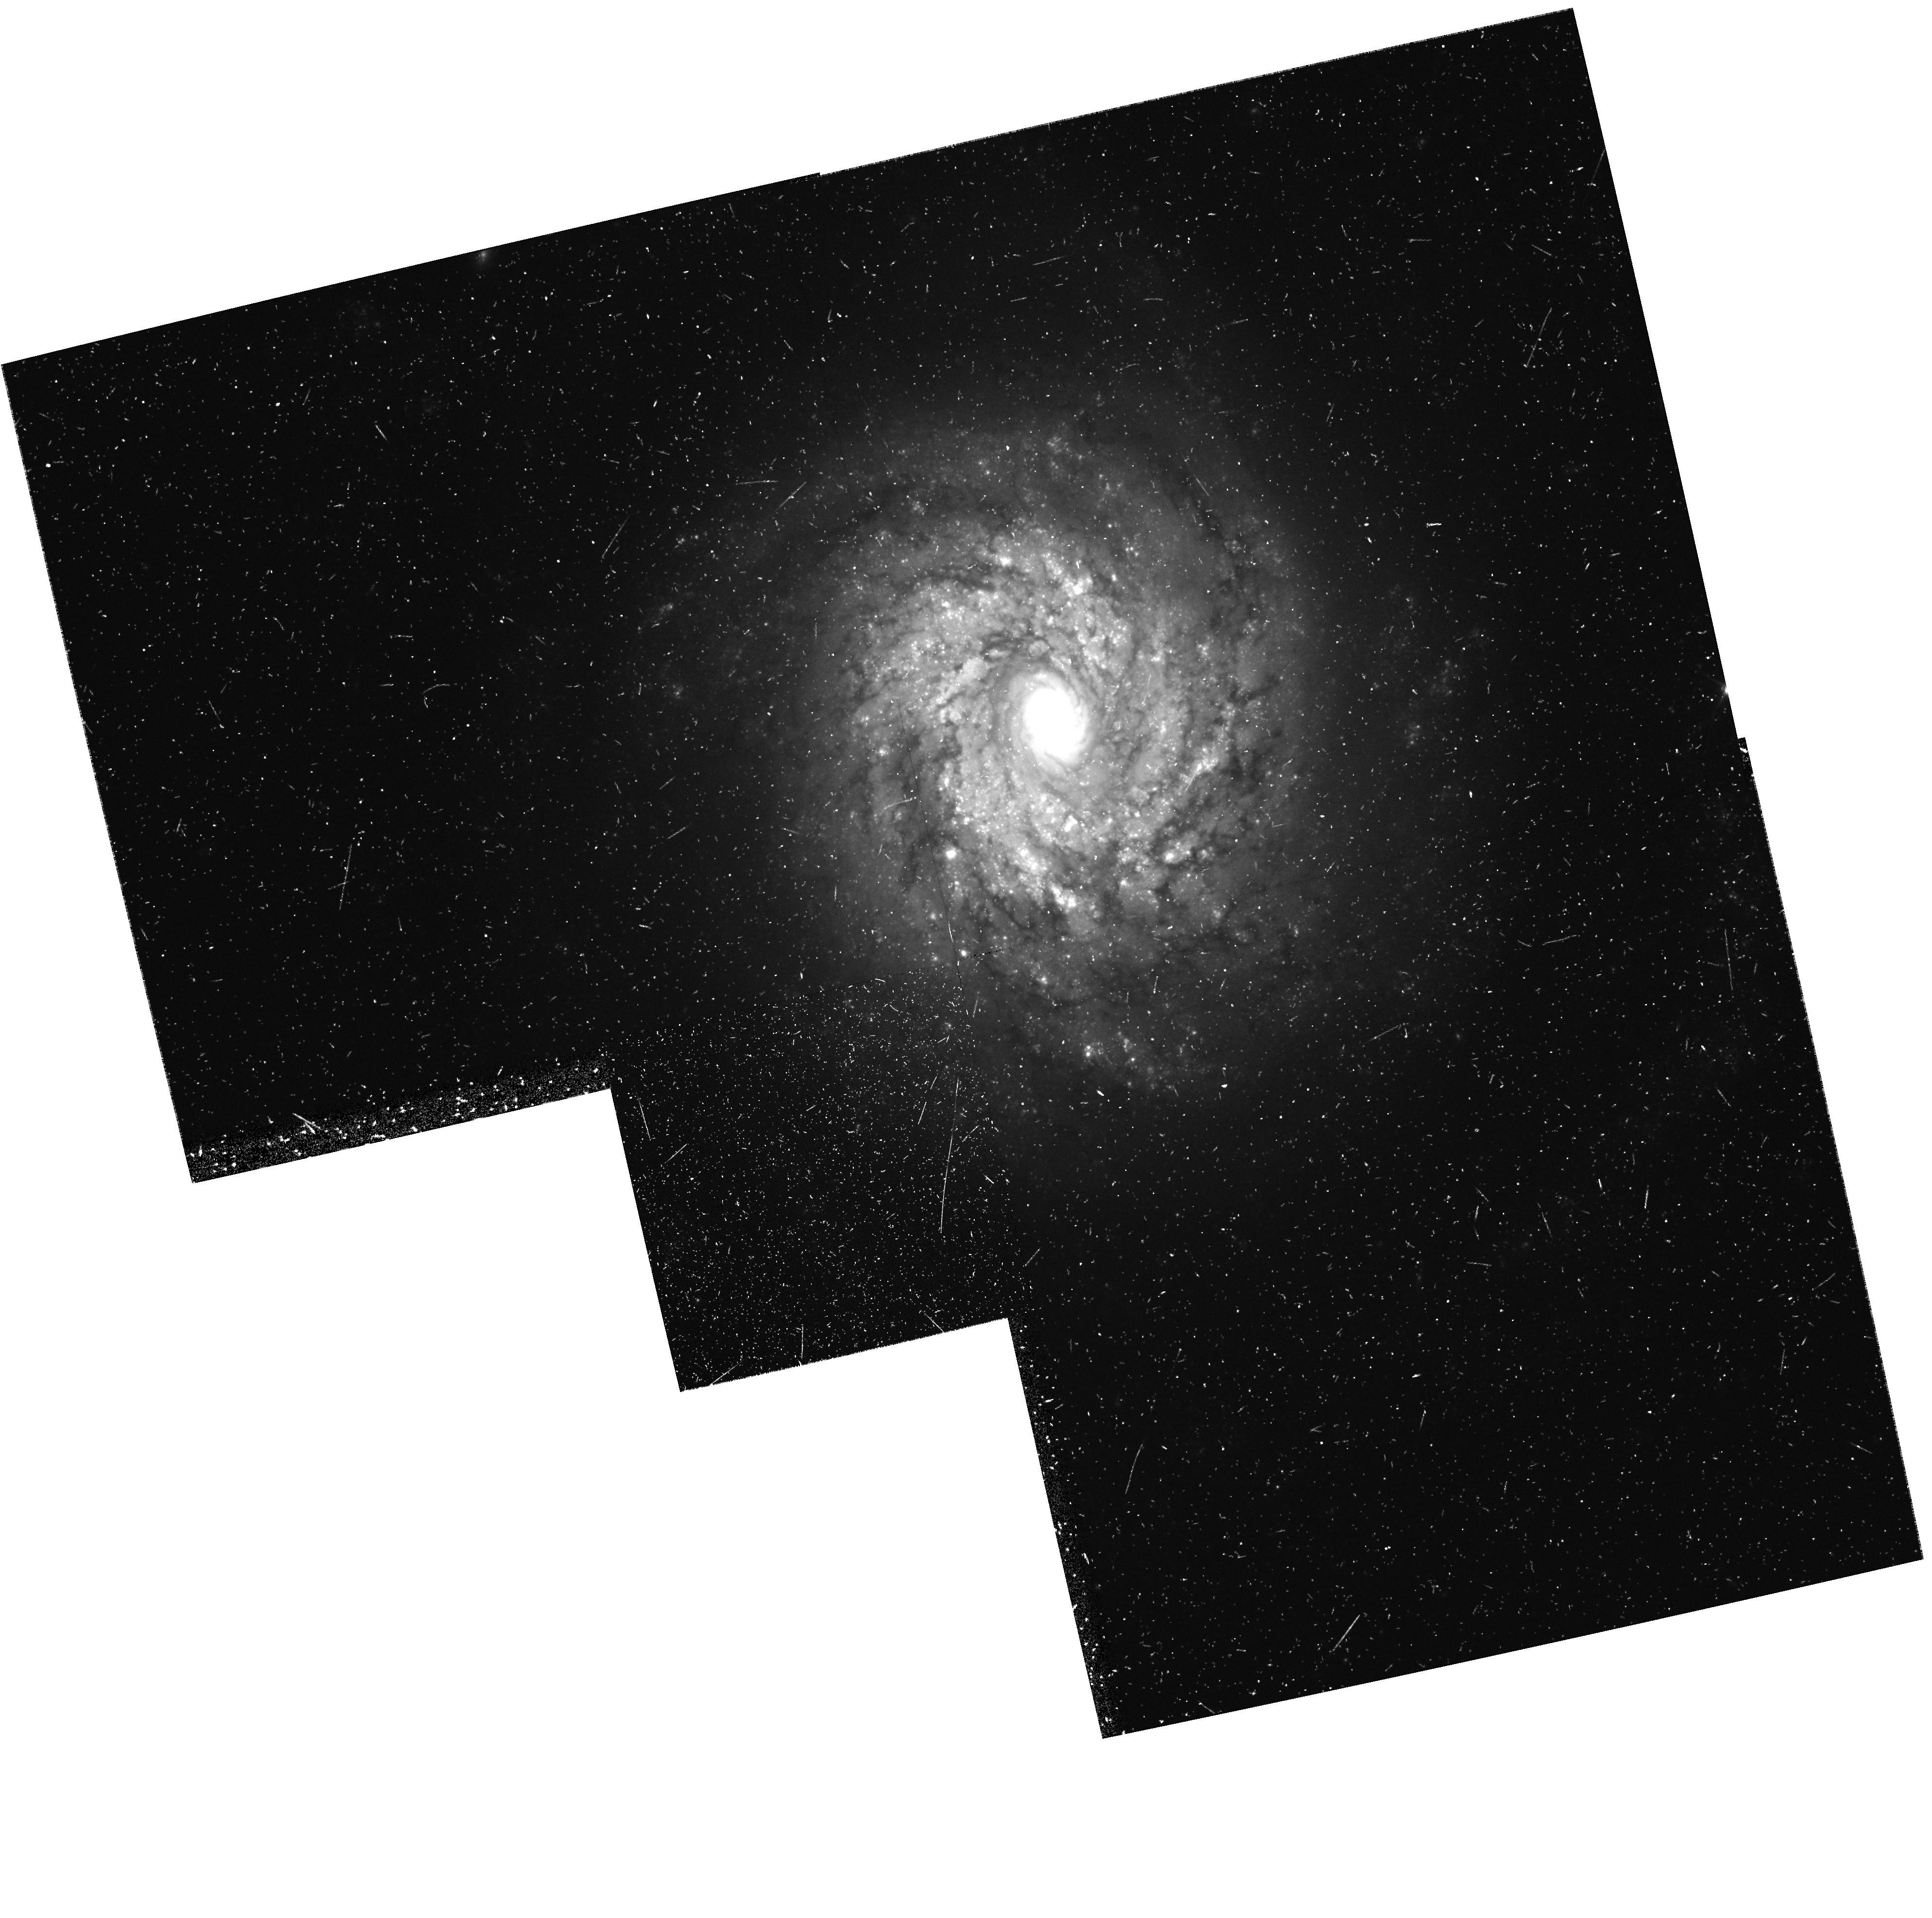
Target: NGC3982. Instrument: WFPC2/PC. Filter: F555W. Exposure: 42 min. Observation ID: hst_8100_12_wfpc2_pc_f555w_u5ky12

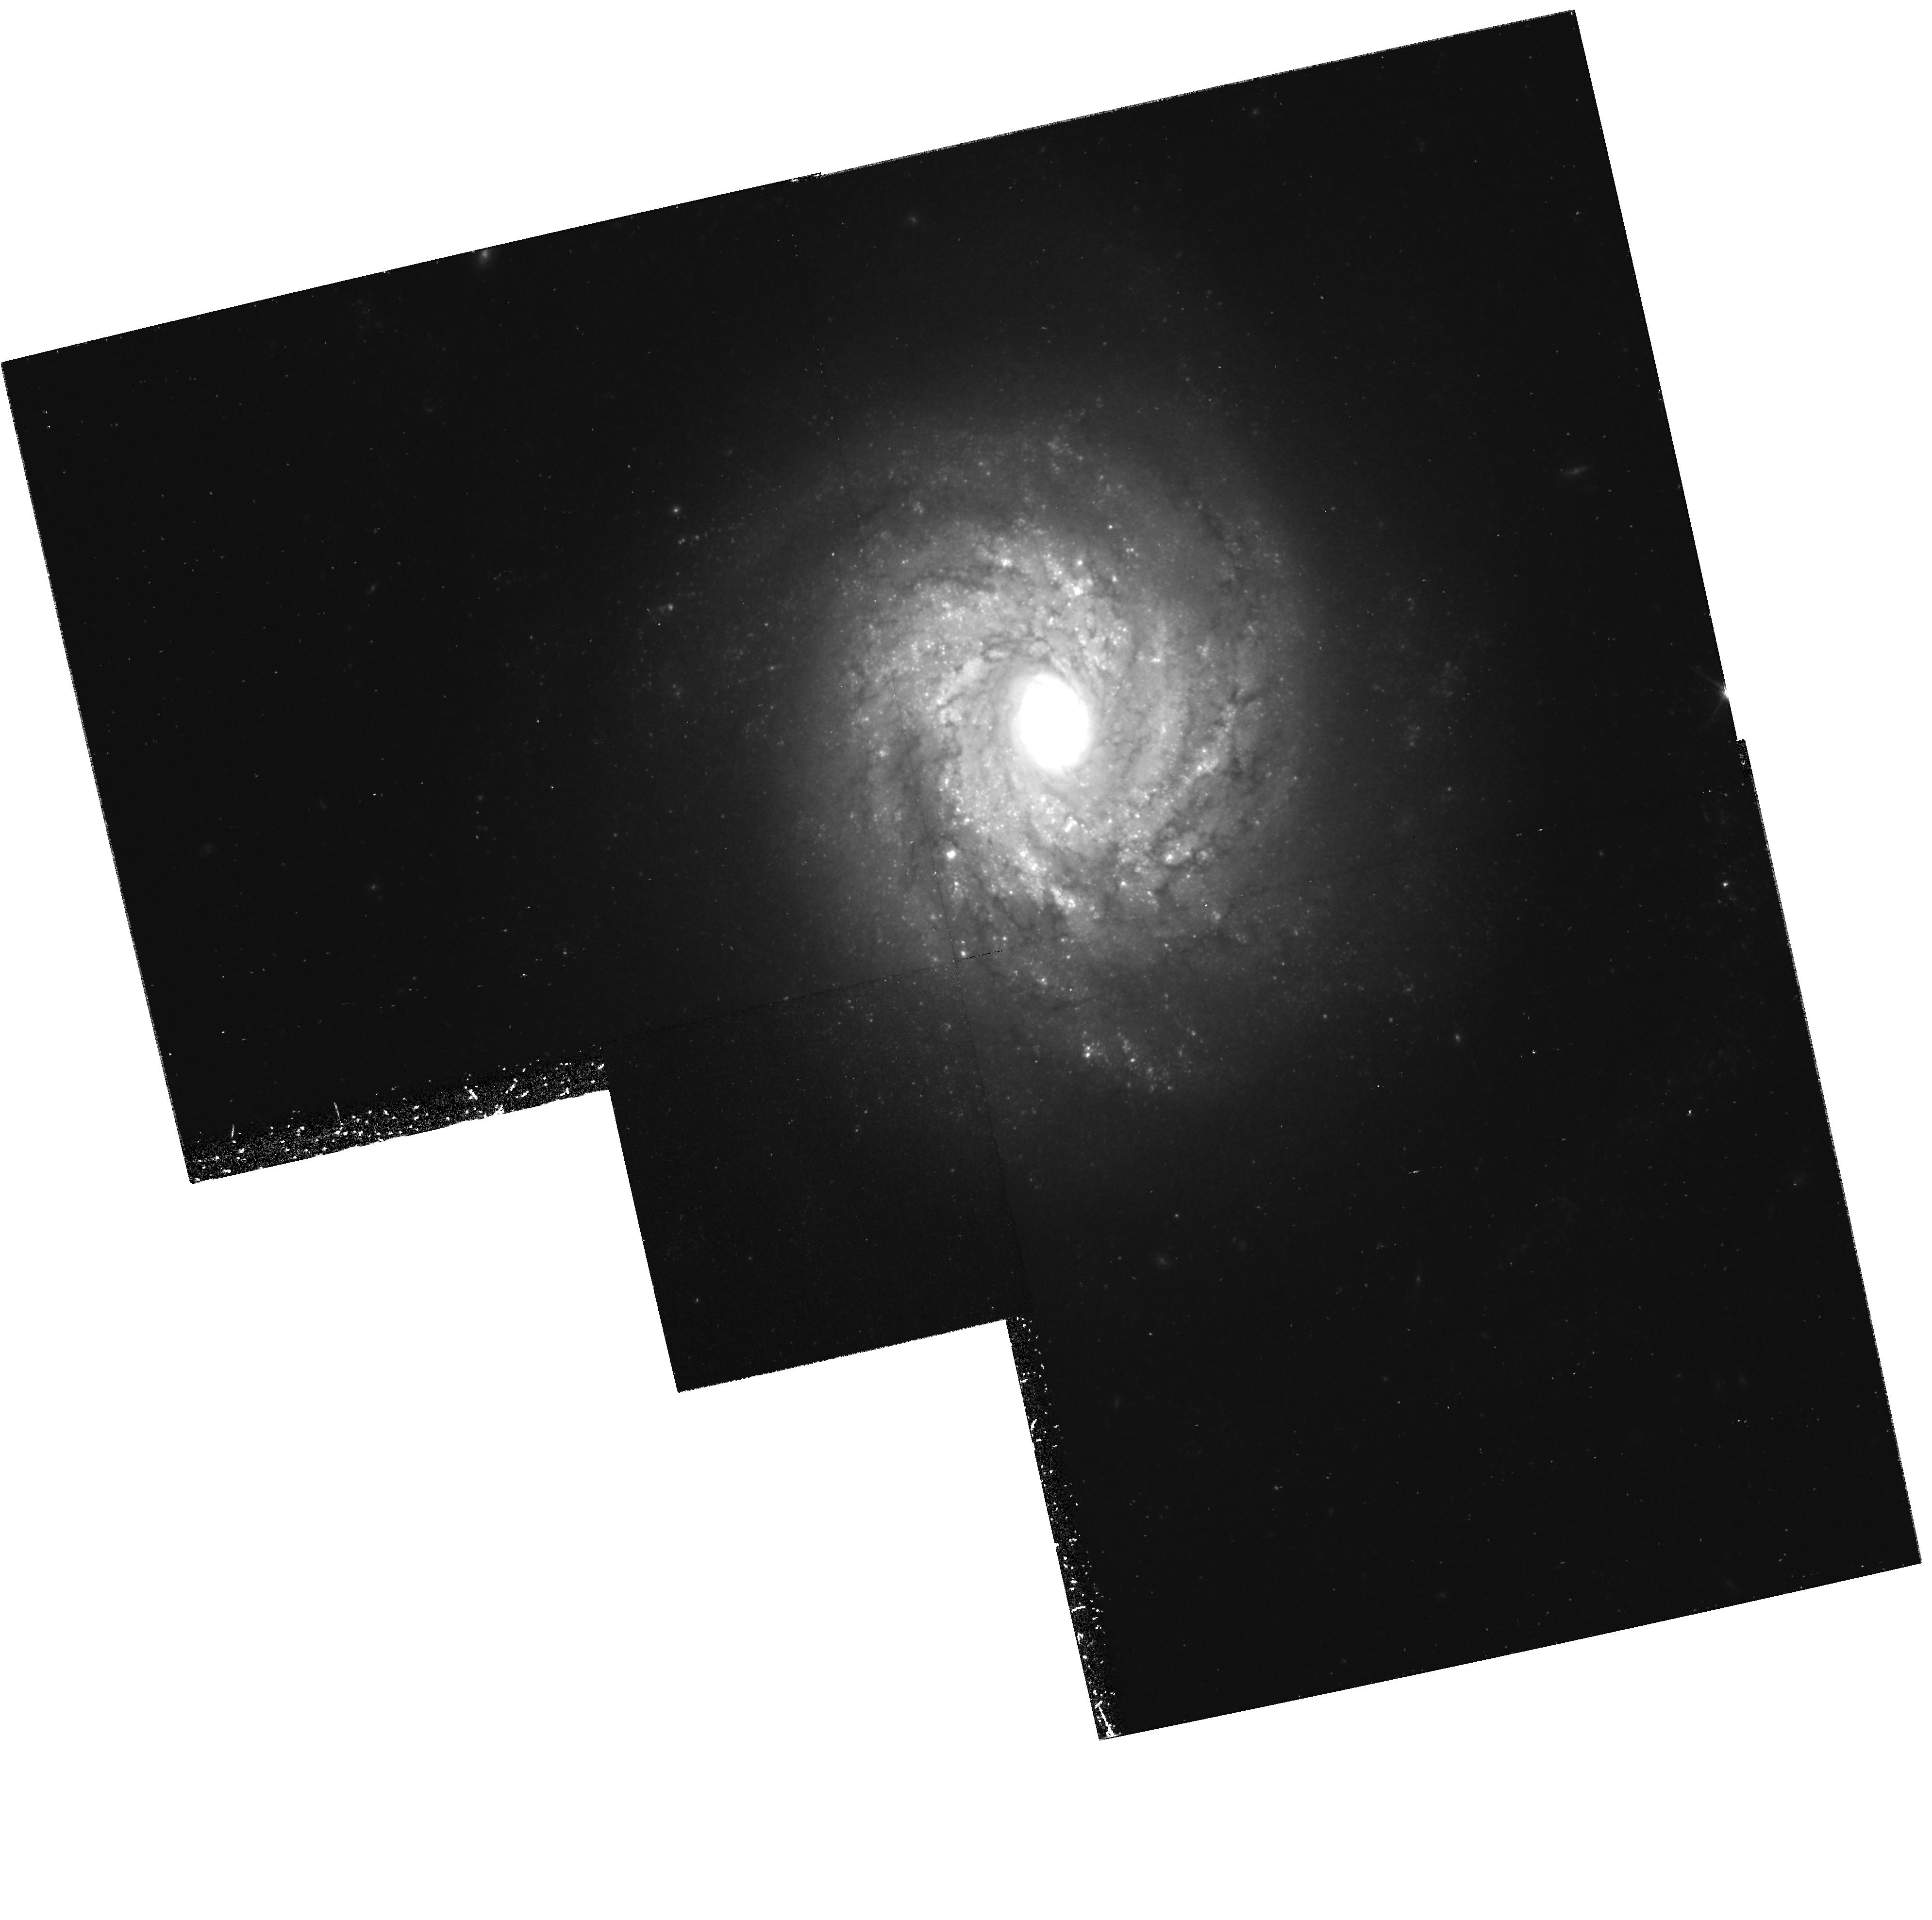
Target: NGC3982. Instrument: WFPC2/PC. Filter: F814W. Exposure: 1.4 h. Observation ID: hst_8100_09_wfpc2_pc_f814w_u5ky09

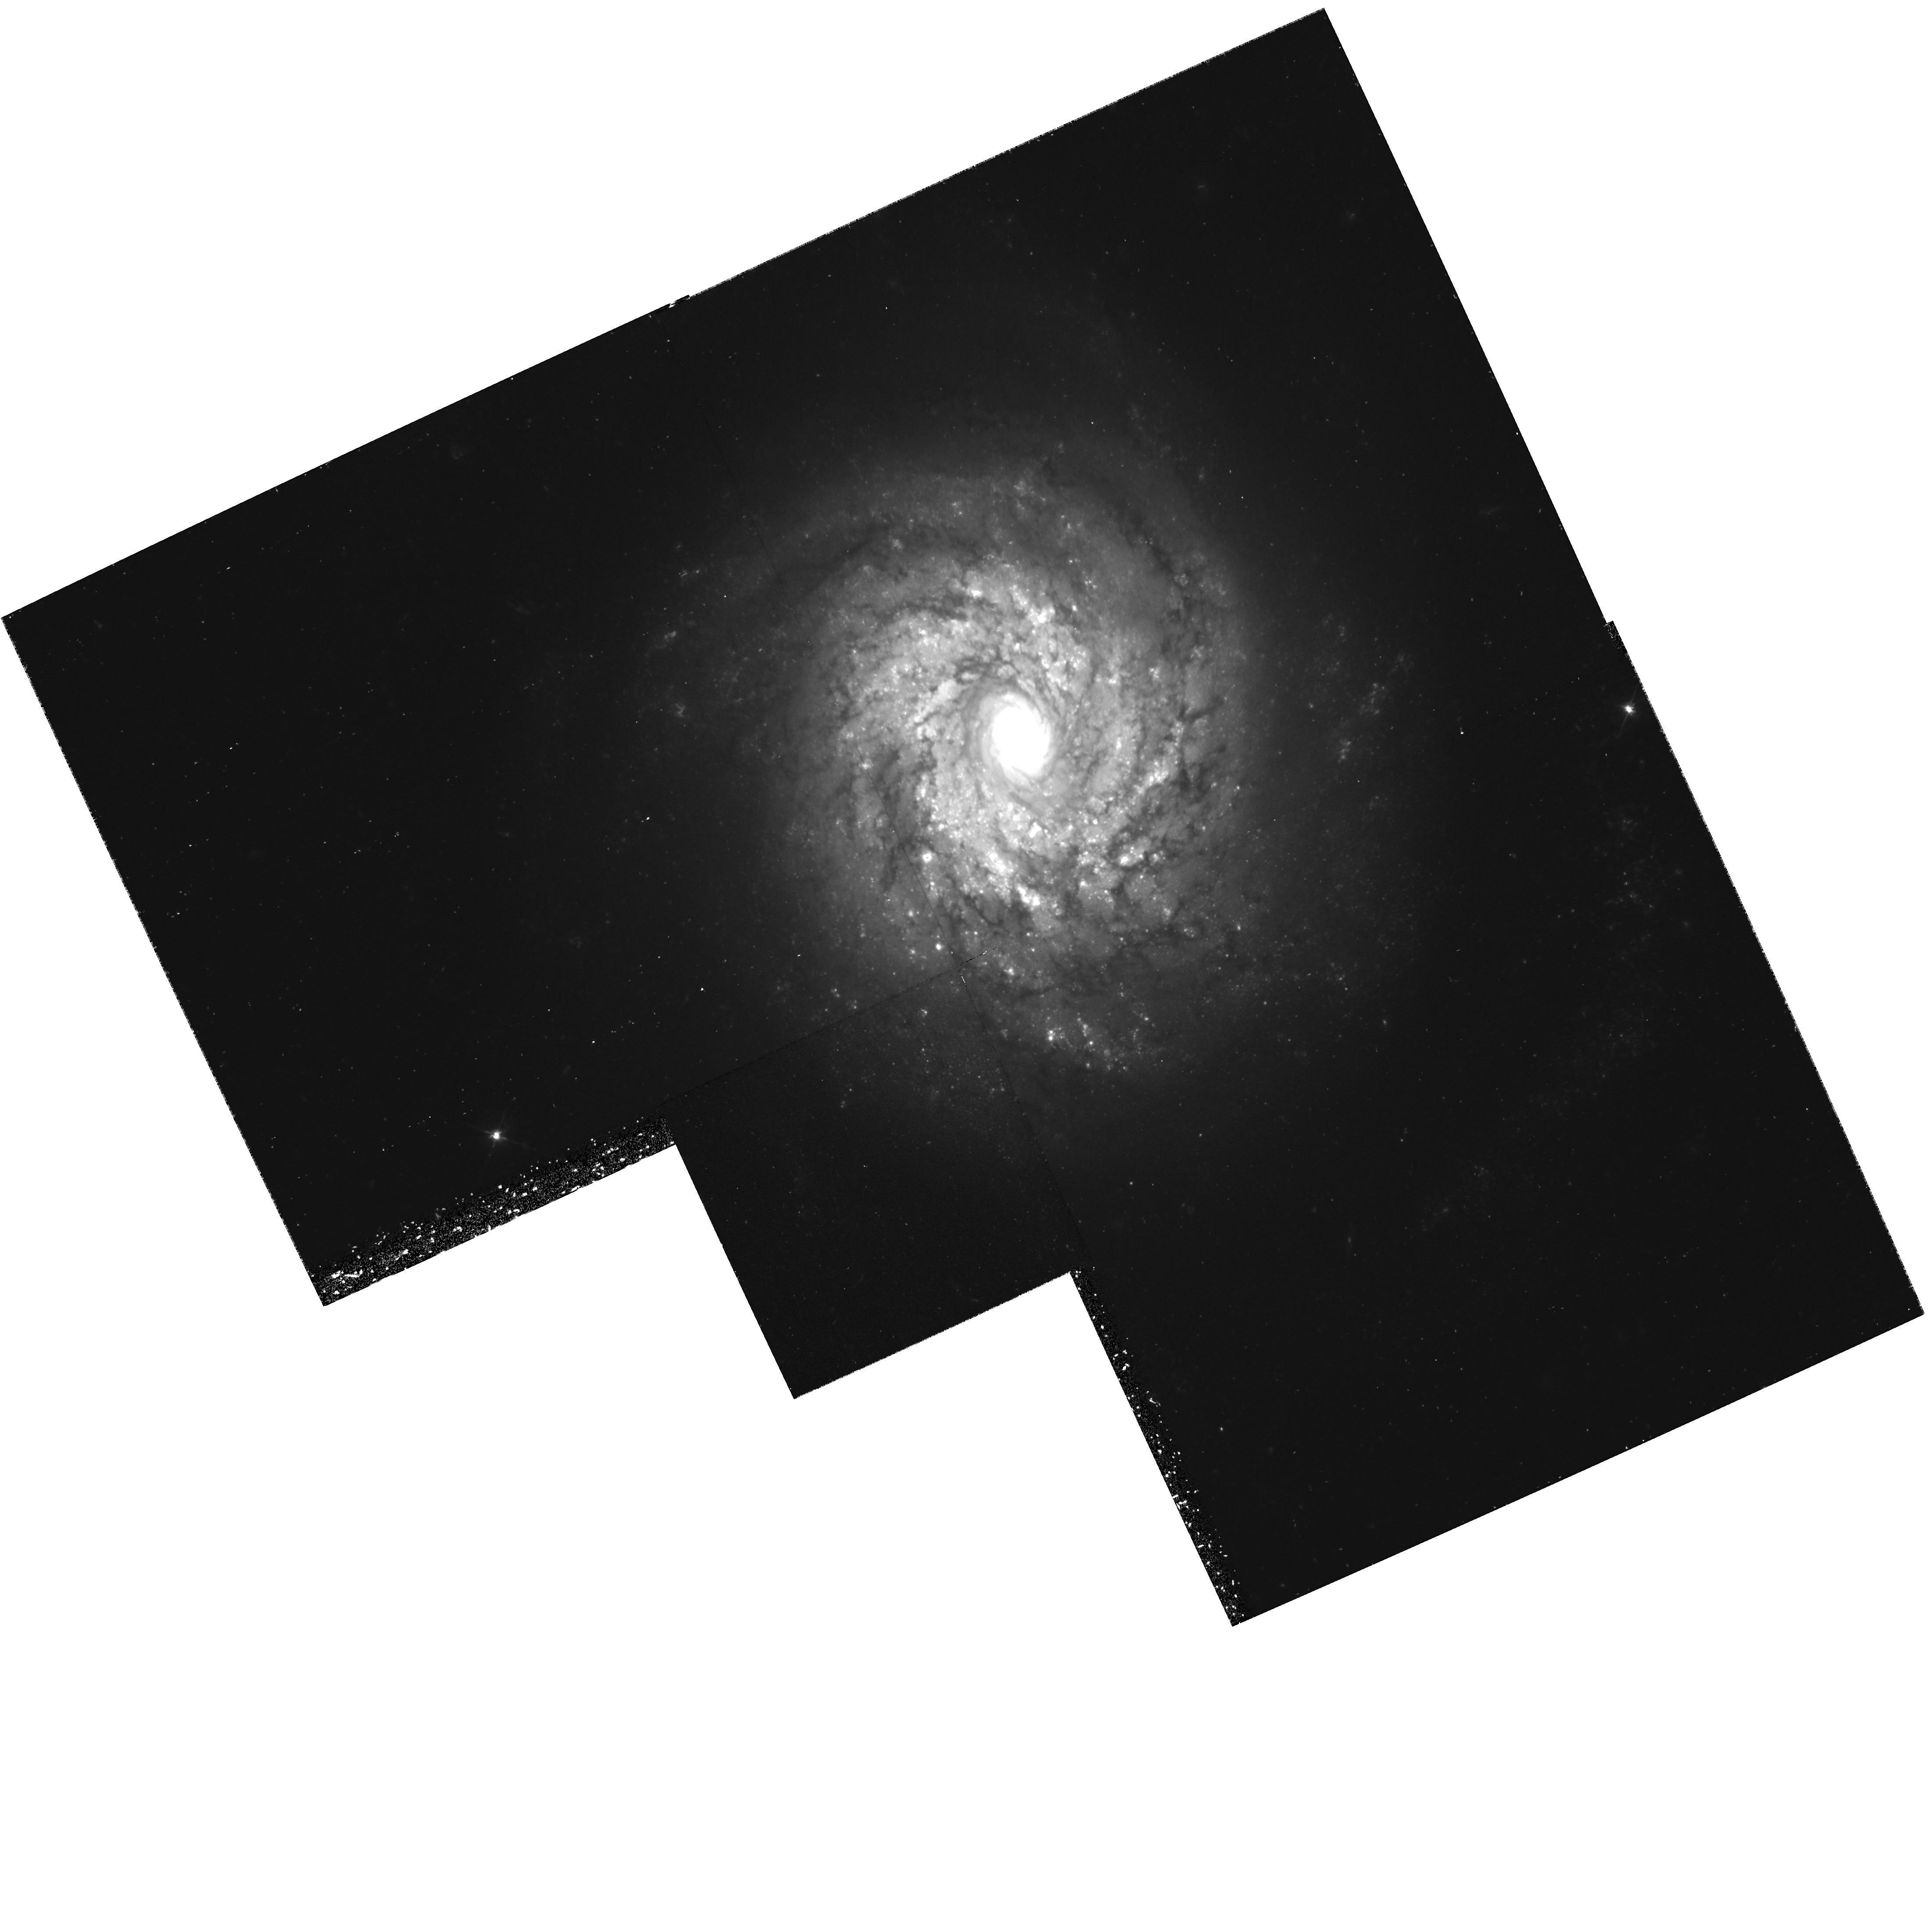
Target: NGC3982. Instrument: WFPC2/PC. Filter: F555W. Exposure: 1.4 h. Observation ID: hst_8100_01_wfpc2_pc_f555w_u5ky01

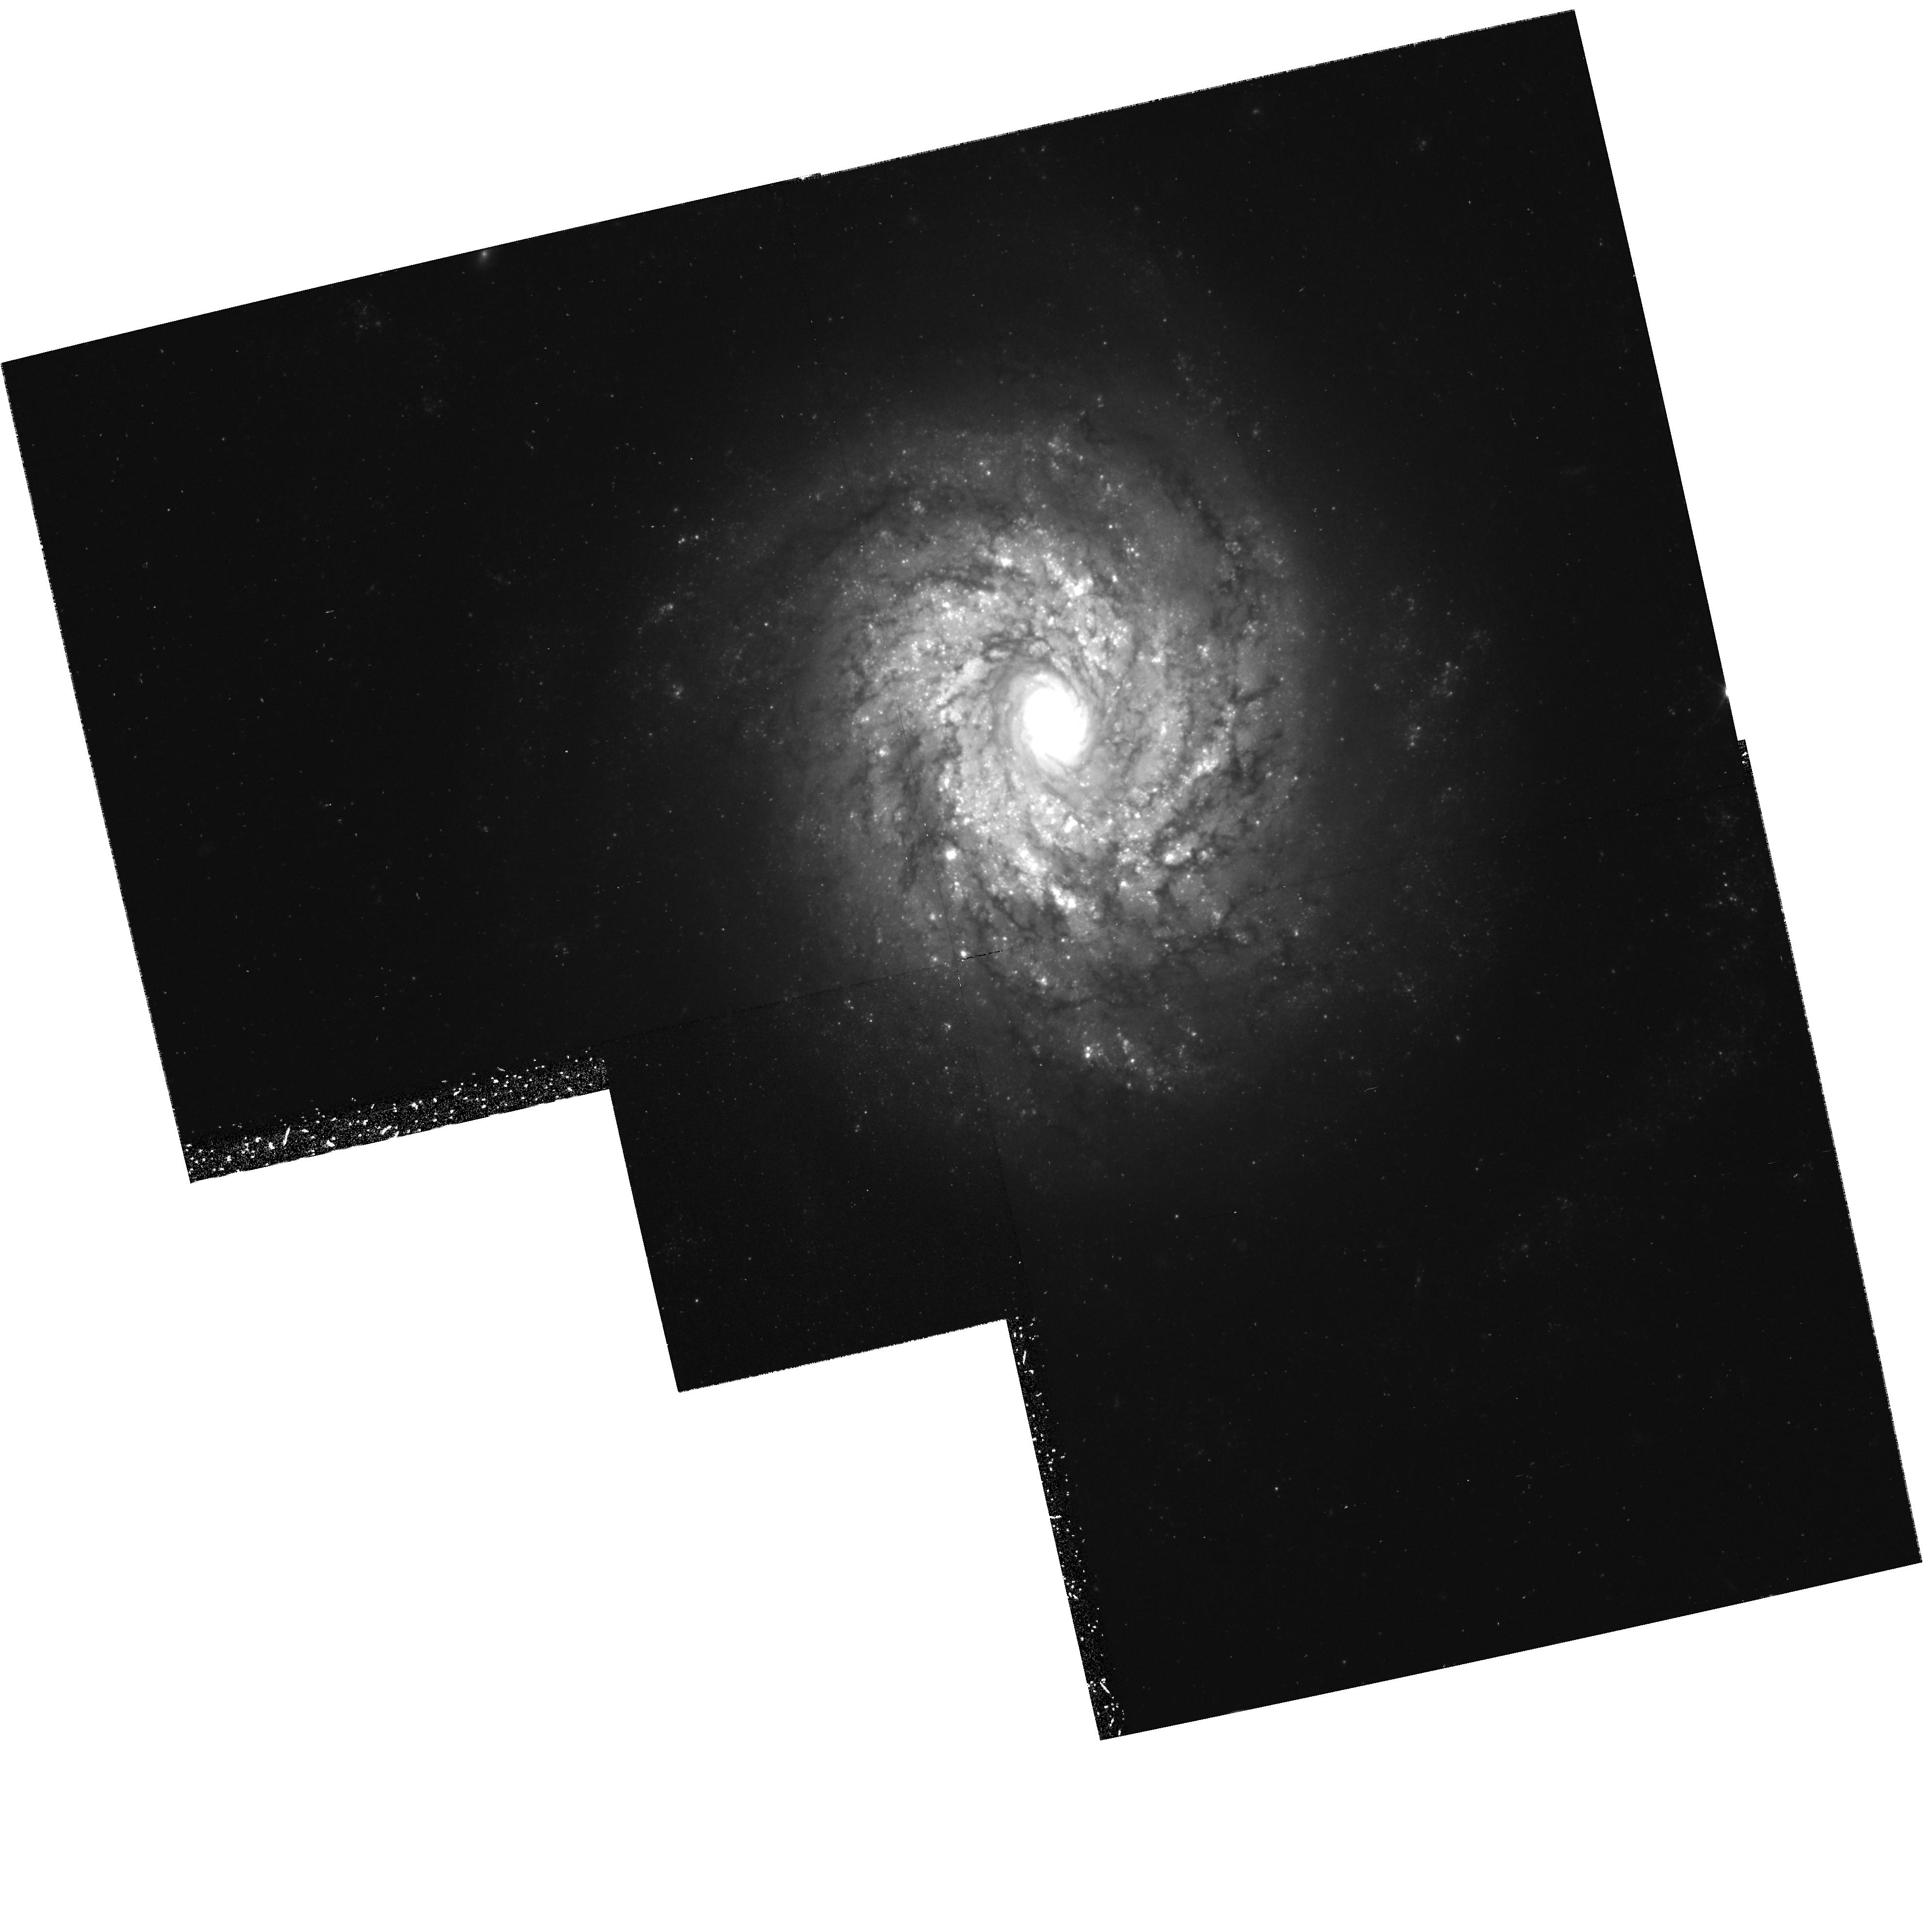
Target: NGC3982. Instrument: WFPC2/PC. Filter: F555W. Exposure: 1.4 h. Observation ID: hst_8100_09_wfpc2_pc_f555w_u5ky09

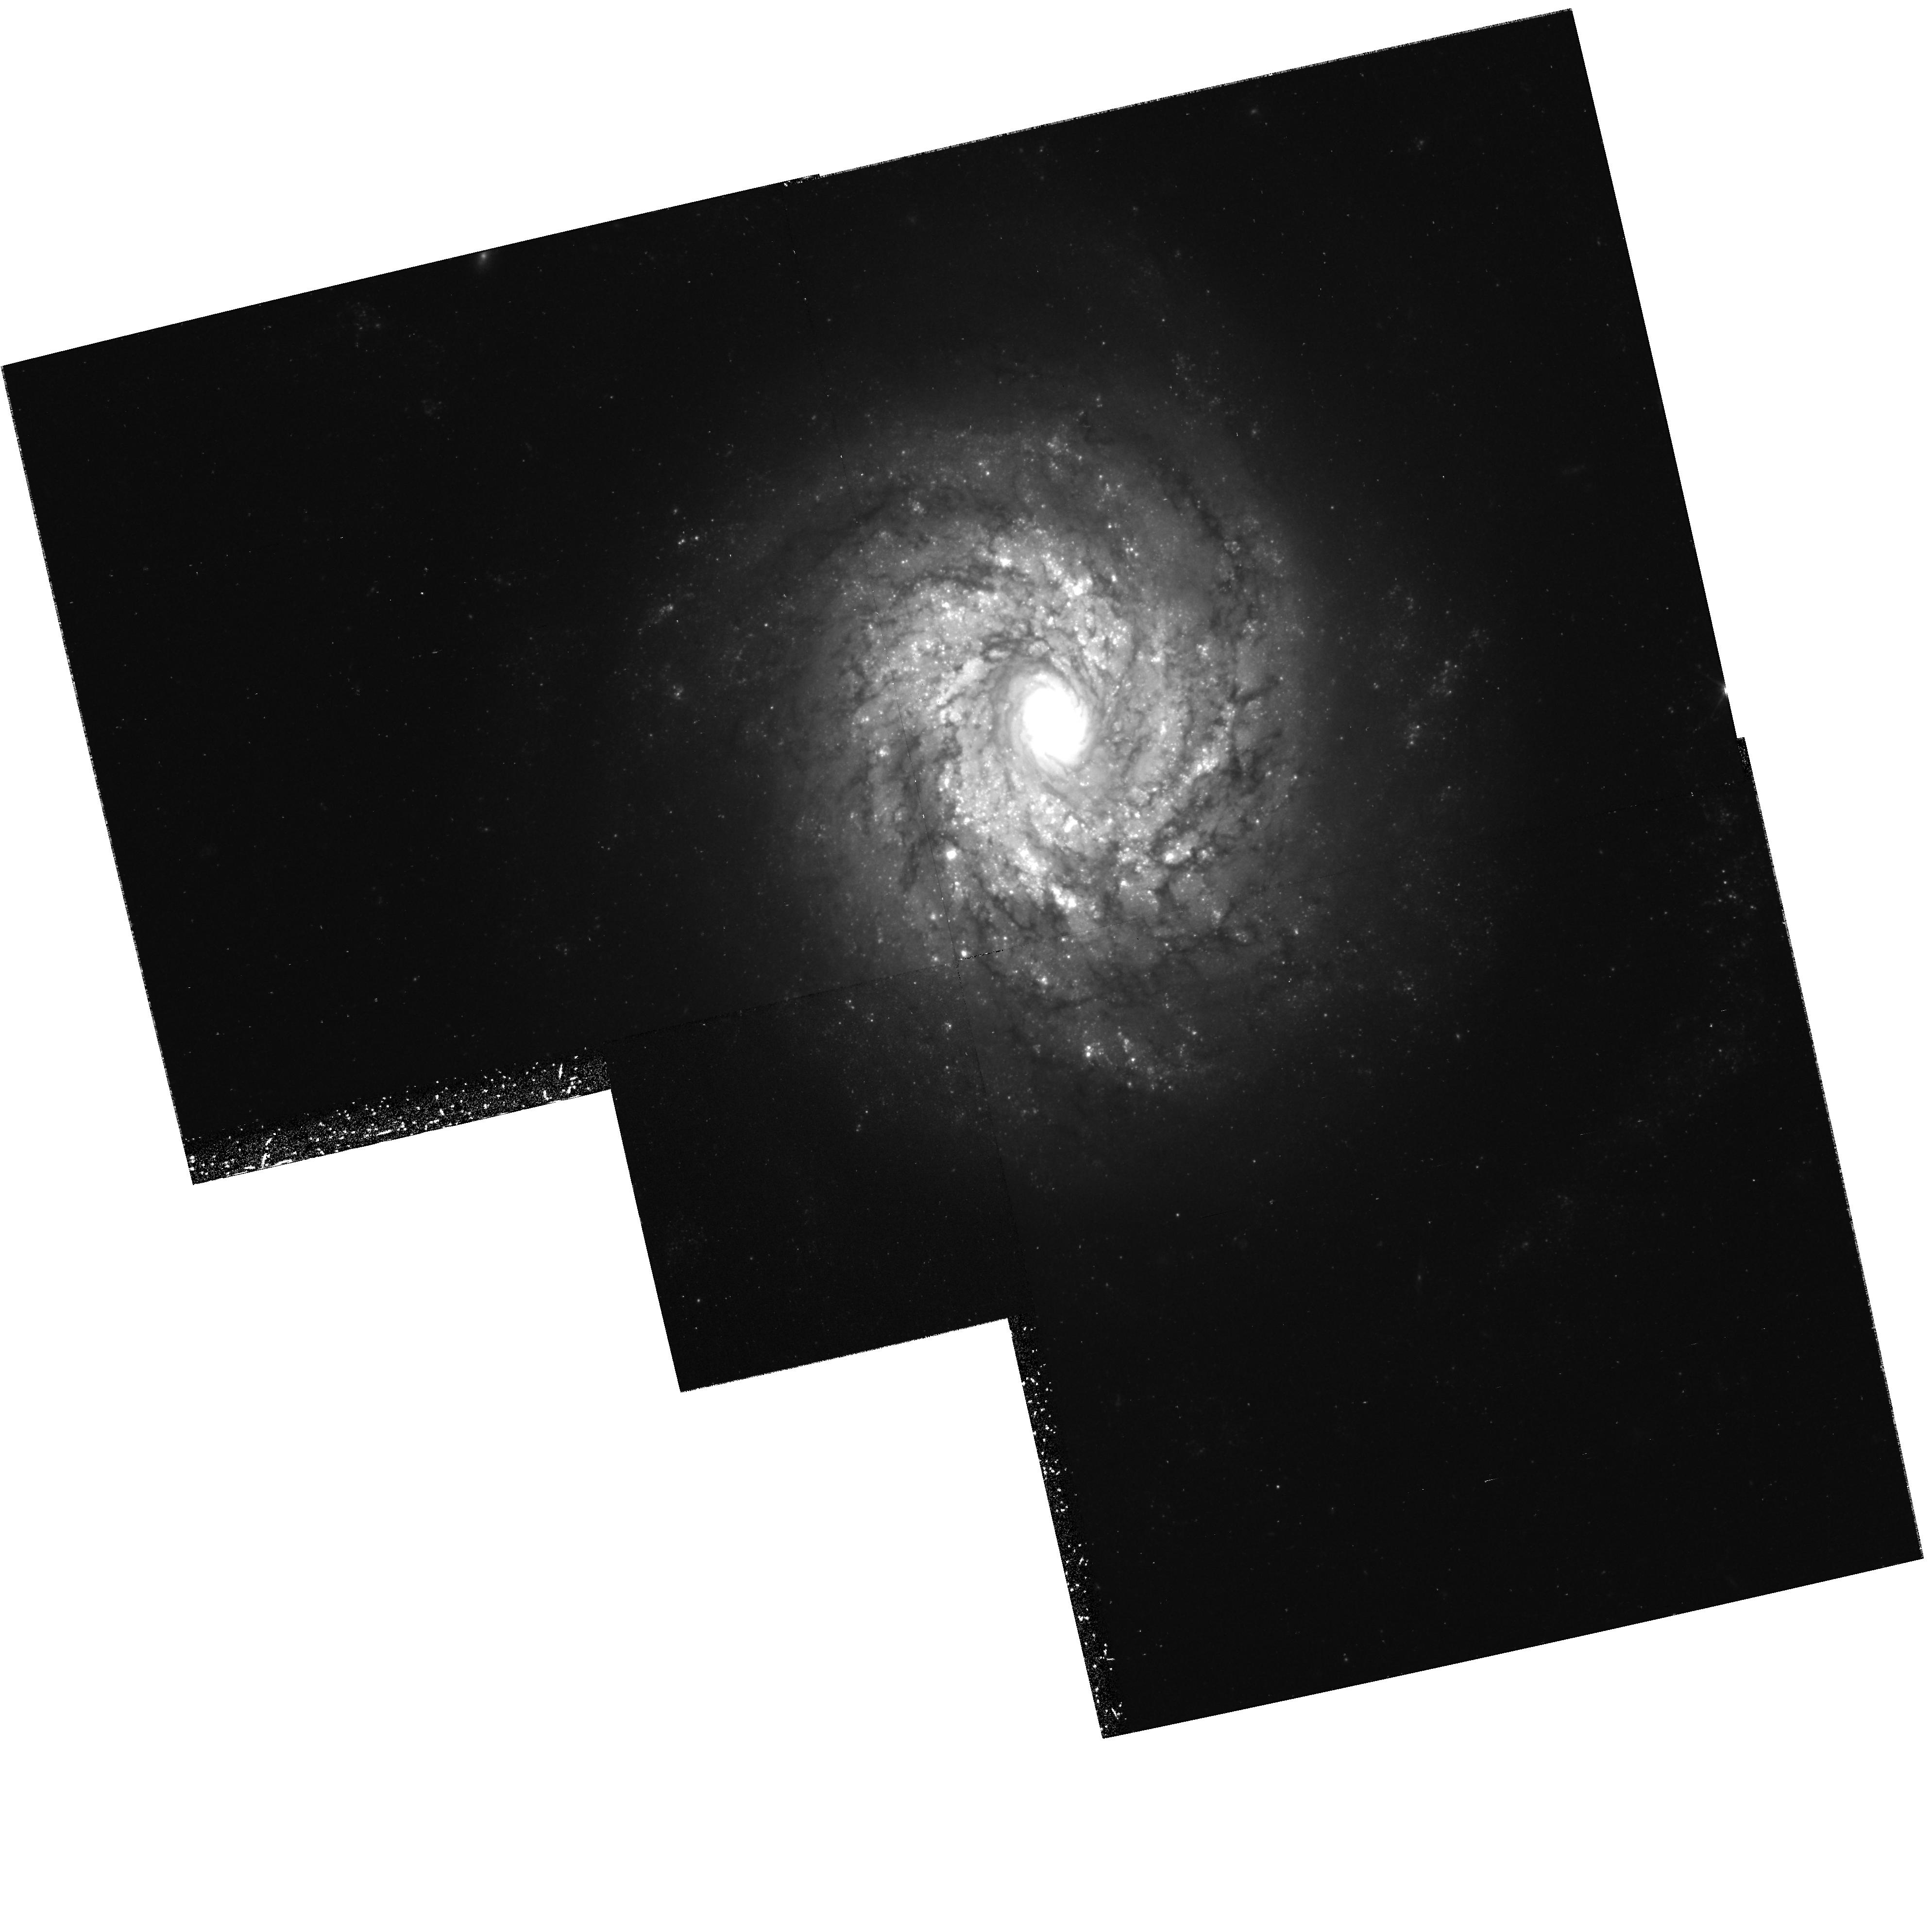
Target: NGC3982. Instrument: WFPC2/PC. Filter: F555W. Exposure: 1.4 h. Observation ID: hst_8100_02_wfpc2_pc_f555w_u5ky02

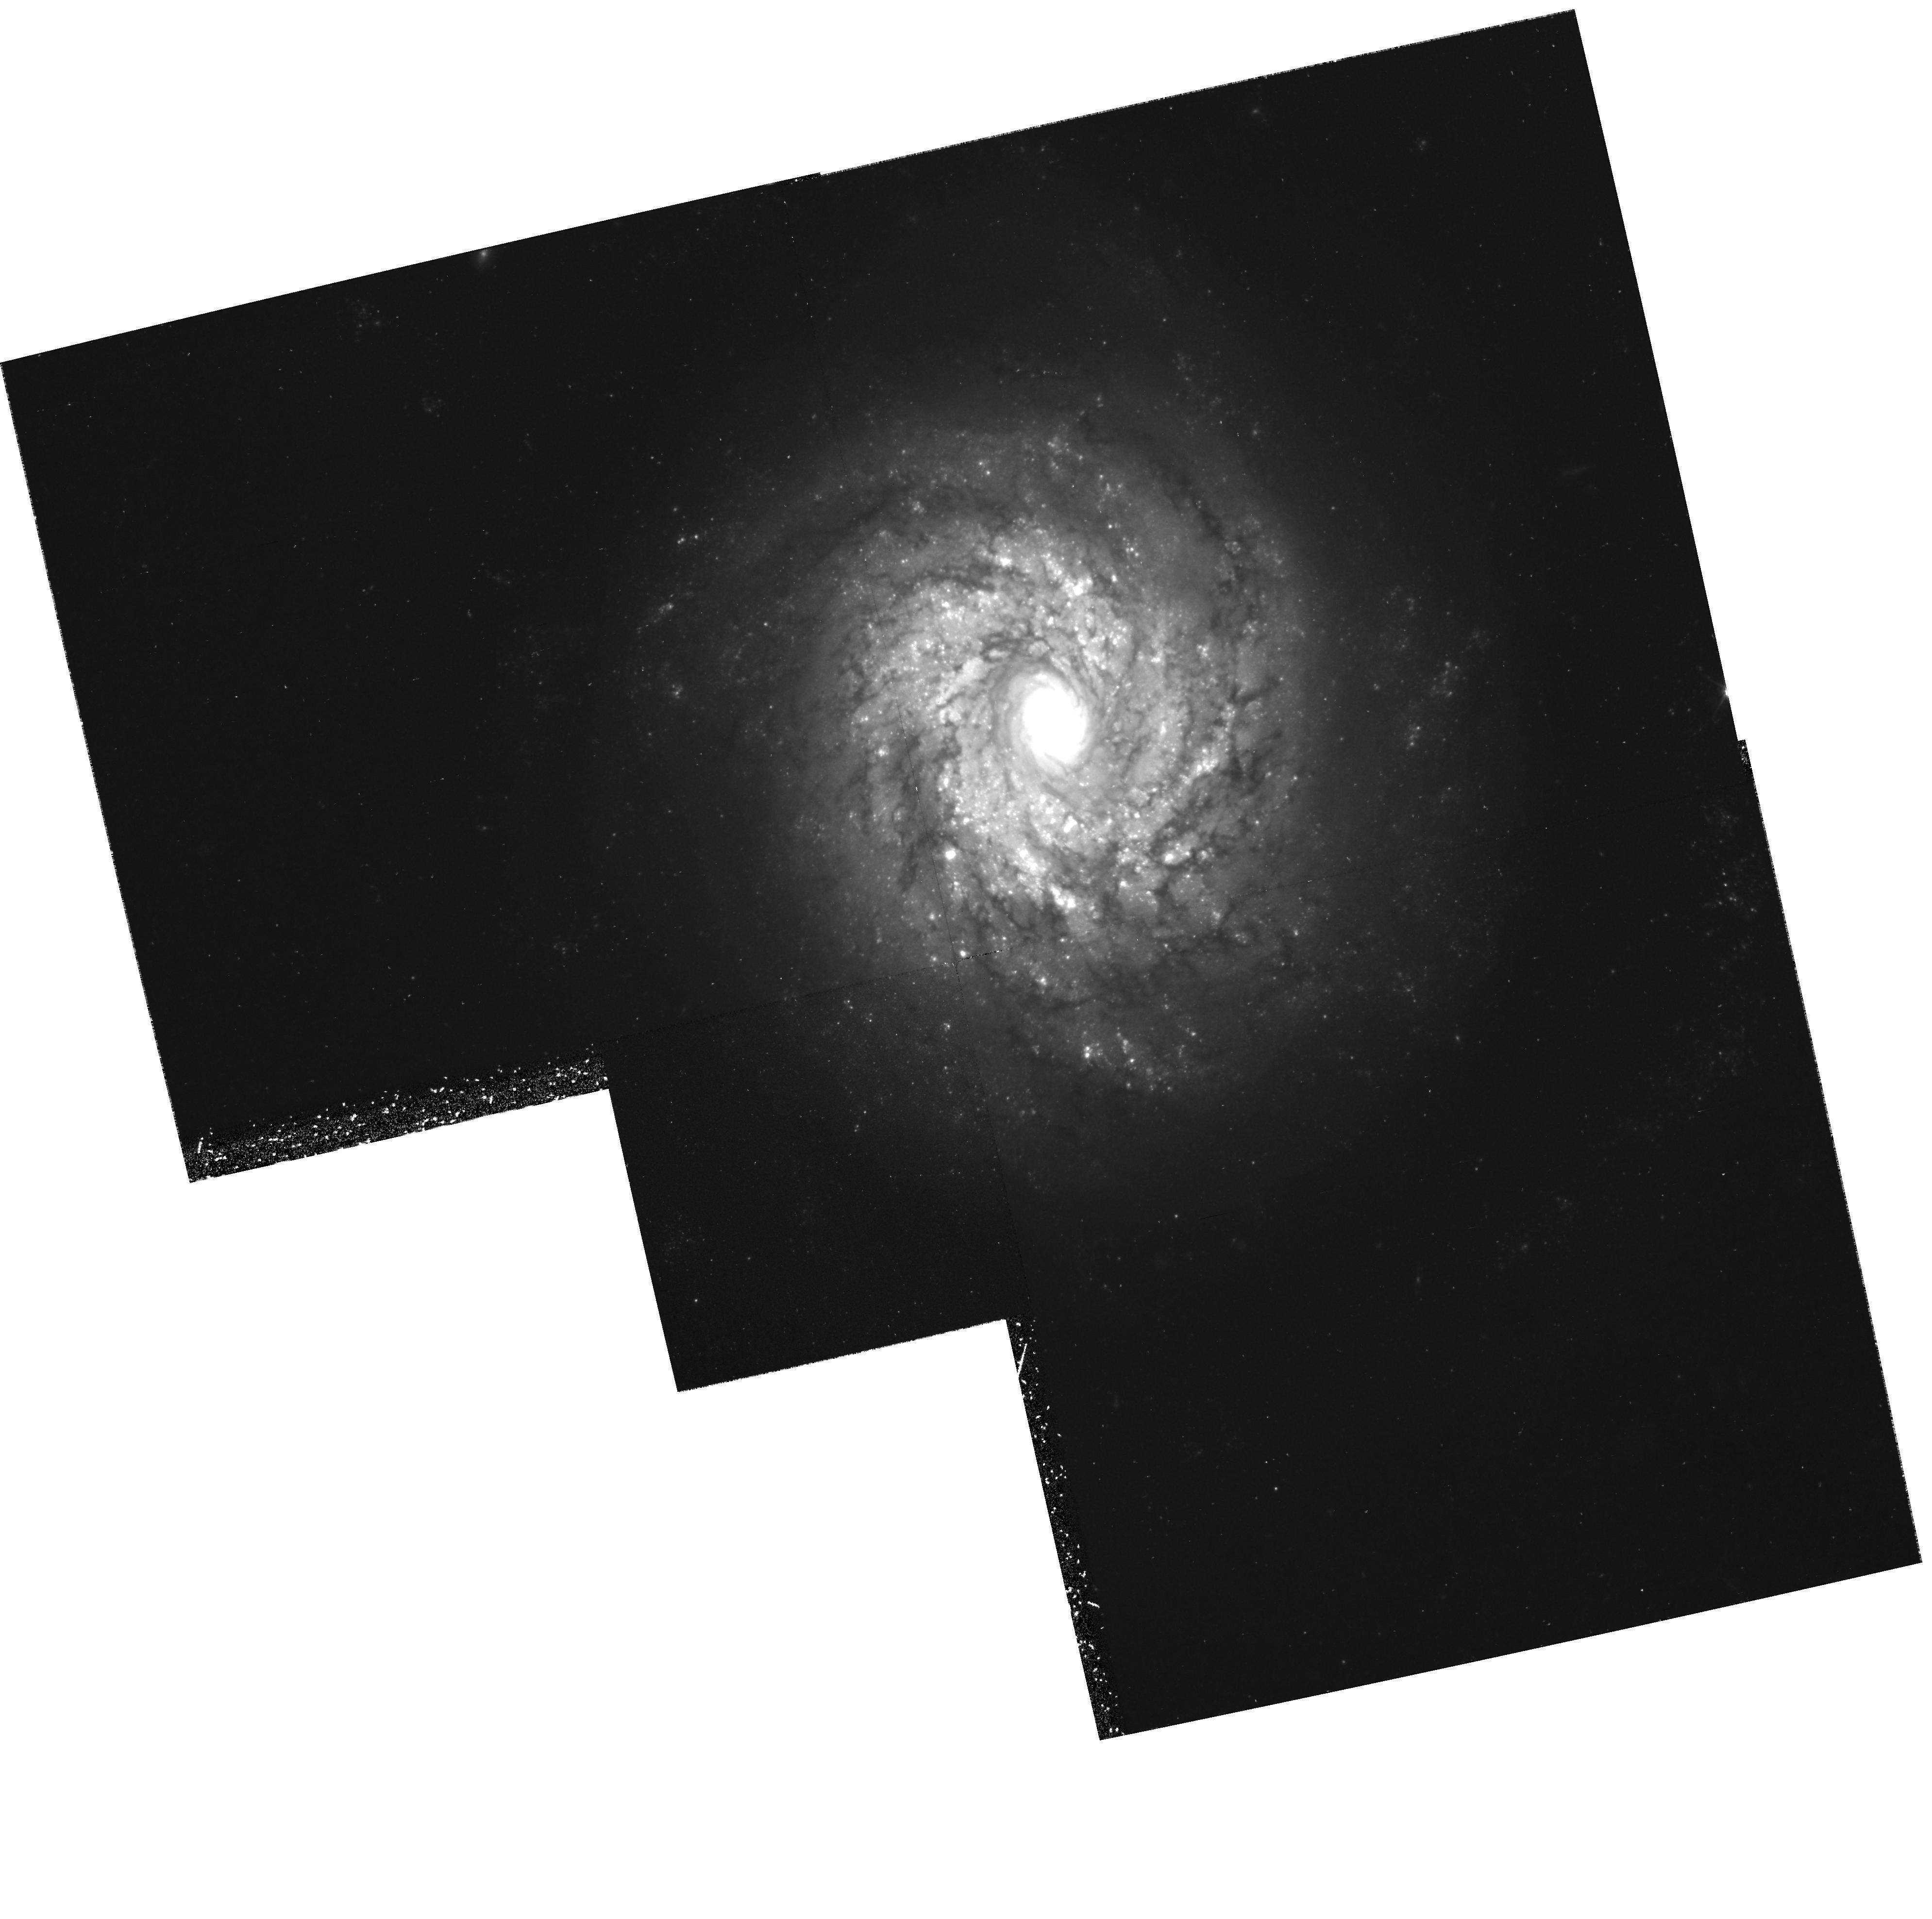
Target: NGC3982. Instrument: WFPC2/PC. Filter: F555W. Exposure: 1.4 h. Observation ID: hst_8100_06_wfpc2_pc_f555w_u5ky06

Calibration of Nearby Type Ia Supernovae as Standard Candles: The Next Step (PI: Saha, Abhijit)

We propose to continue our calibration experiment for M( max) of type Ia supernovae (SNe Ia) by determining Cepheid distances to their parent galaxies. To date we have completed (citeic4182a -- citengc4639) the calibration for 6 SNe Ia, from Cycles 1, and 3 -- 5. Our results from Cycle 6 on a seventh SN Ia, SN 1989B in NGC 3627, are ready to be submitted citengc3627. Cepheid-calibrated luminosities of two additional SNe Ia have become available from external data. HST observations of NGC 4527 (SN 1991T) and a few test exposures of NGC 1316 (SNe, 1980N and 1981D) are planned for Cycle 7. Although there are now a total of 9 SNe Ia with Cepheid-calibrated absolute magnitudes M( max) in B and V, resulting values of H_0 in the literature range from 55 citeschaefer98 to 69 citeMKF98. The discrepancy depends on the exclusion of some of the calibrators for various reasons, the inclusion of questionable objects, and/or differences in second-parameter corrections. The only way out of this dilemma is to obtain a statistically robust sample of SNe Ia with reliable Cepheid distances. --- We request 2 * 34 orbits during Cycle 8 for the discovery and two-passband photometry of the Cepheids in the two target galaxies NGC 3982 (SN 1998aq) and NGC 1316 (SNe, 1980N and 1981D), based on 2 orbits each for 12 epochs in F555W and 2 orbits each for 5 epochs in F814W.